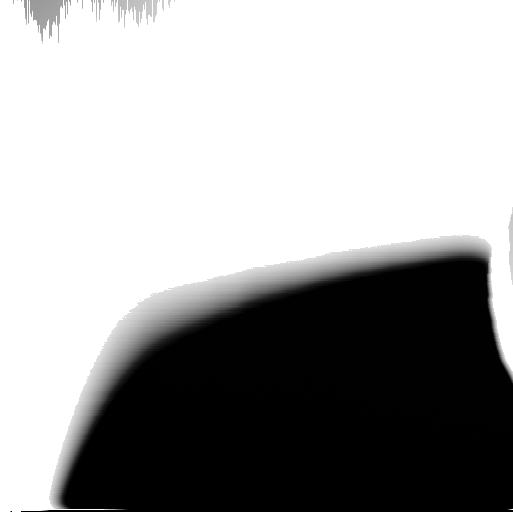
Target: JUPITER-RING-EAST-ANSA
Instrument: WFC3/UVIS
Filter: F350LP
Exposure: 1 min
Observation ID: ic8v10goq

Reading the Record of Cometary Impacts into Jupiters Rings (PI: Showalter, Mark R.)

Images from the Galileo spacecraft were recently re-interpreted to reveal a subtle pattern of vertical "ripples" in the Jovian ring. These were shown to have been triggered during in mid-1994, and were probably associated with the impact of SL9 into Jupiter (Showalter et al., 2011, Science 332, 711-713). Additional patterns imaged by Galileo and also New Horizons indicate that these are common features of the ring; four different spiral patterns have been detected in the two data sets. Because any given pattern winds tighter at a known rate, these patterns can be used to infer the approximate the date on which the impact occurred. In addition, the vertical amplitude of the pattern constrains the impactor's mass. In Cycle 21, the rings of Jupiter are open to Earth by a small angle of 1.6 degrees, making this an ideal opportunity to detect similar patterns using HST. We will be able to detect any pattern in the ring that has an amplitude of >~ 1 km and that was triggered within the last 8-10 years. This information will provide valuable new constraints on the population of small bodies in the outer solar system.